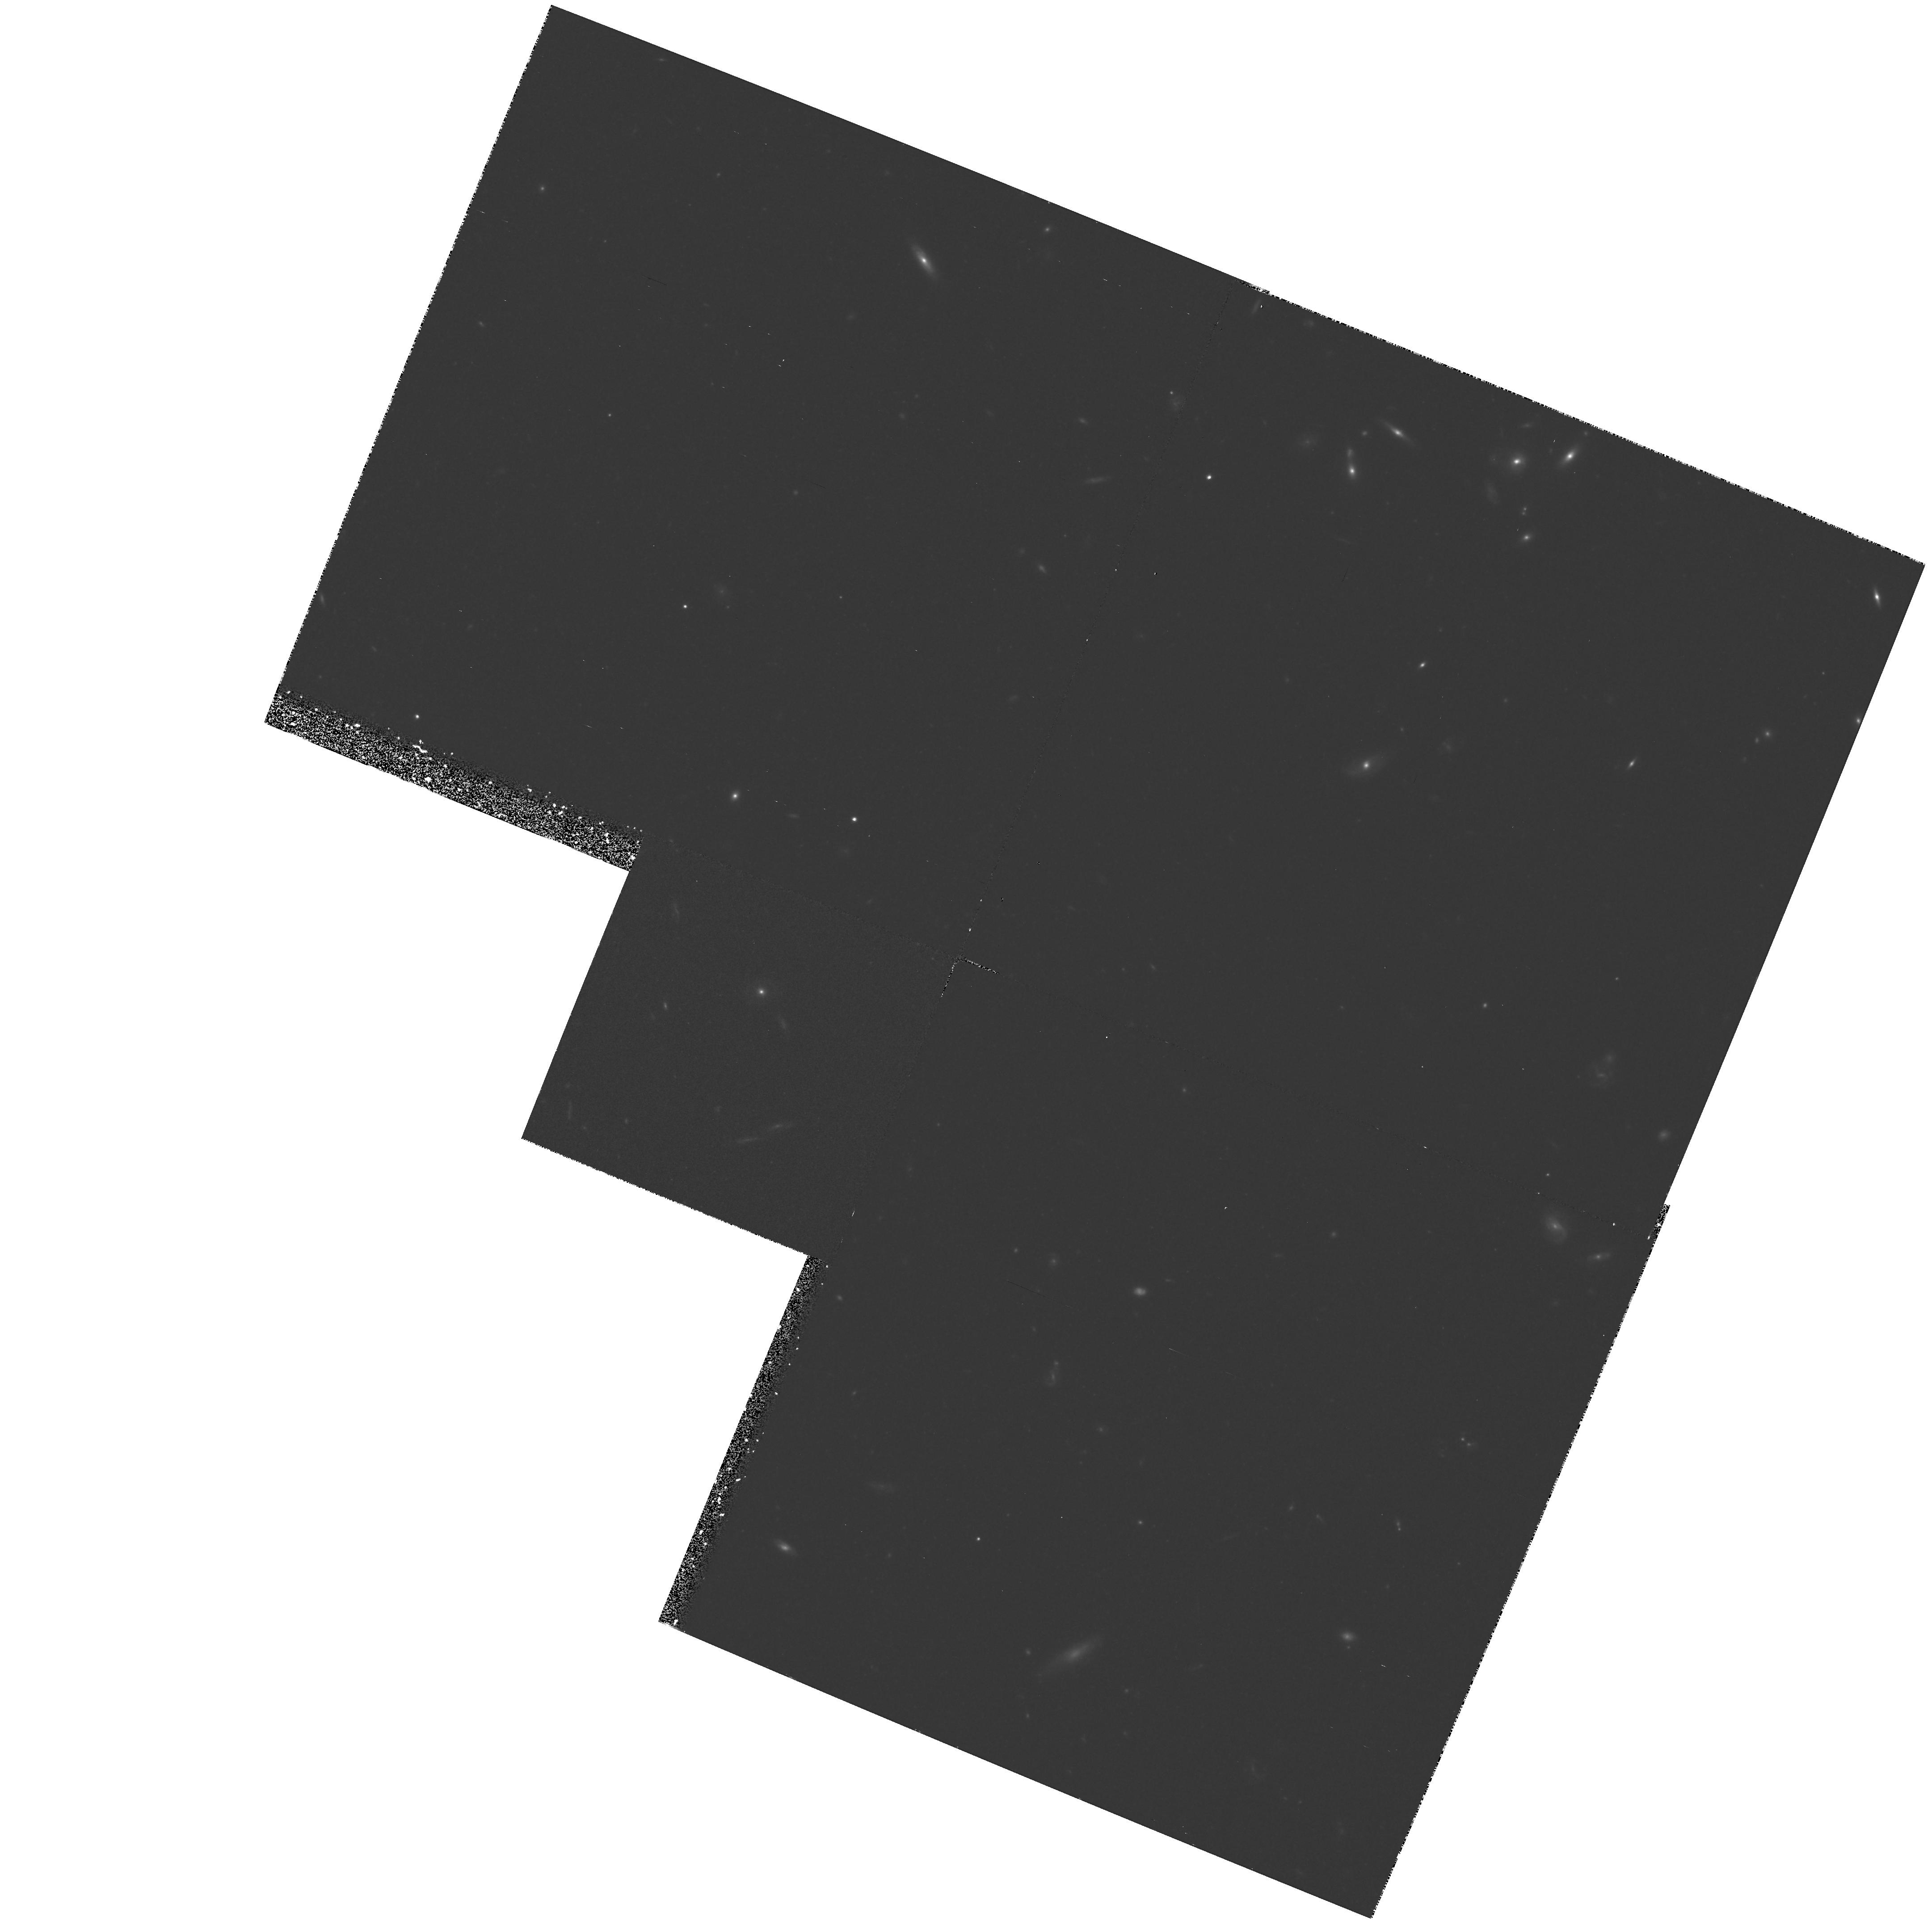
Target: NGC3379-POS3
Instrument: WFPC2/PC
Filter: F814W
Exposure: 2 h
Observation ID: hst_5233_02_wfpc2_pc_f814w_u28802

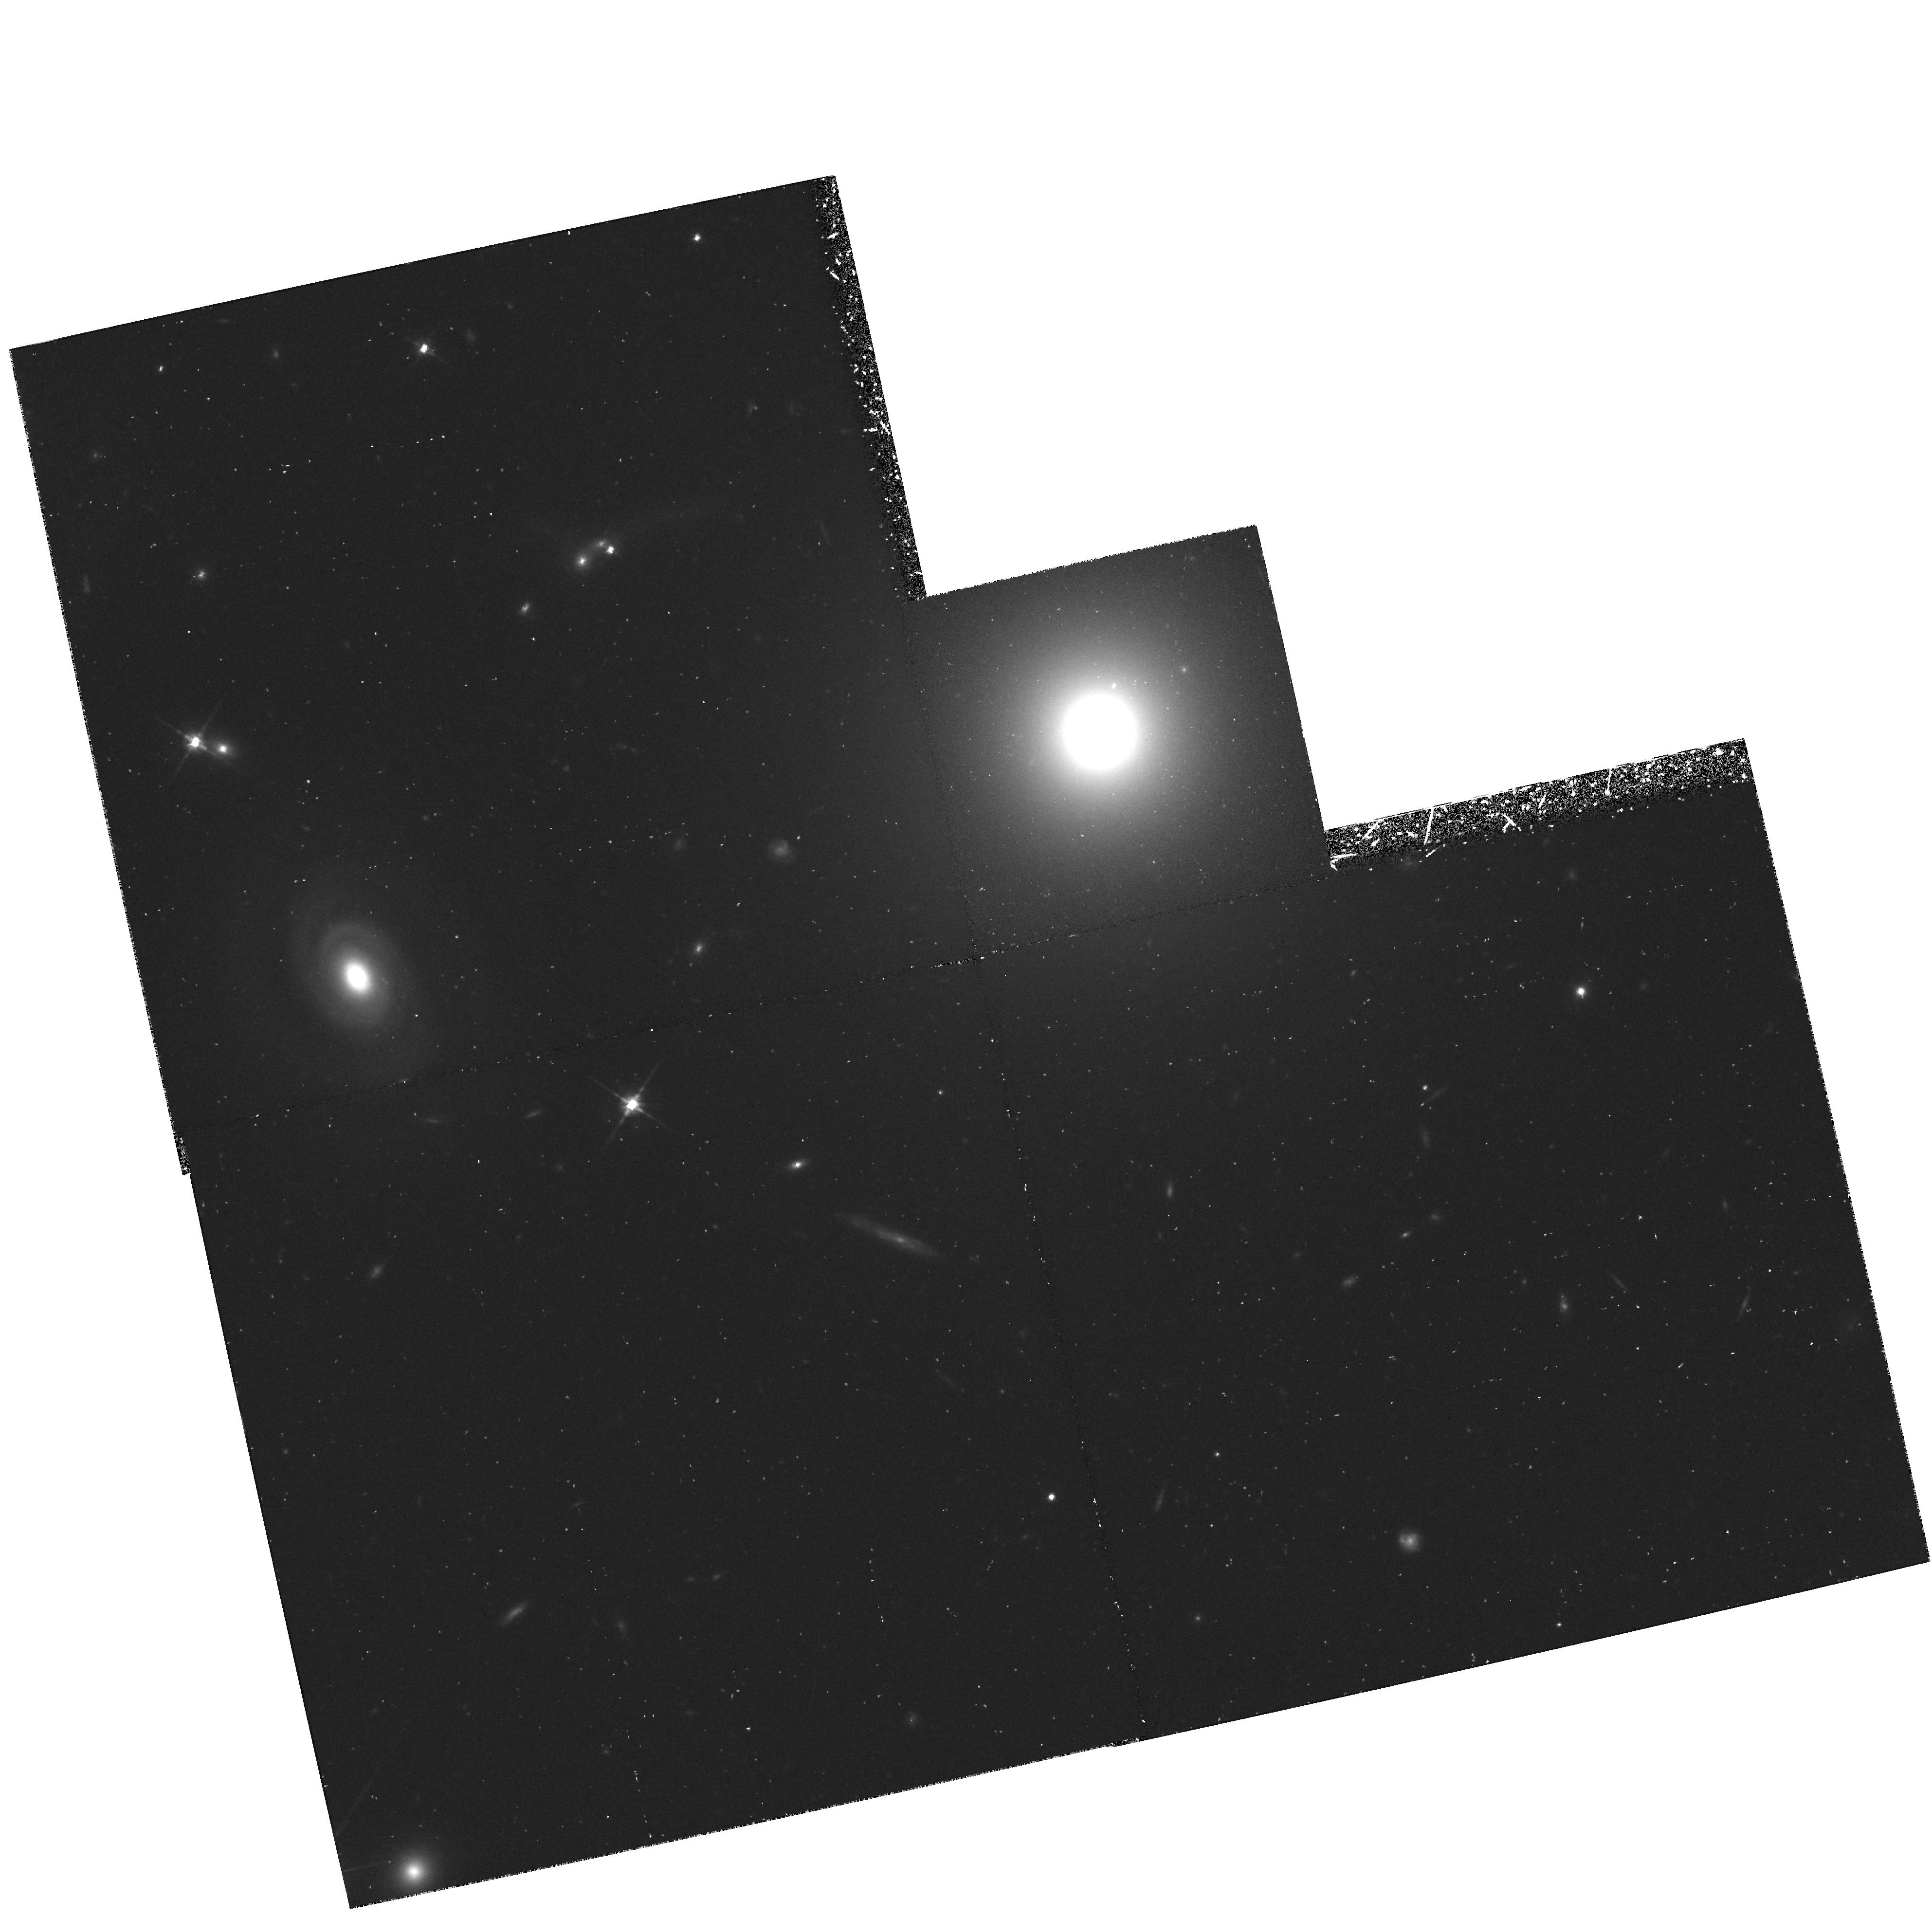
Target: NGC4881
Instrument: WFPC2/PC
Filter: F814W
Exposure: 1.1 h
Observation ID: hst_5233_09_wfpc2_pc_f814w_u28809

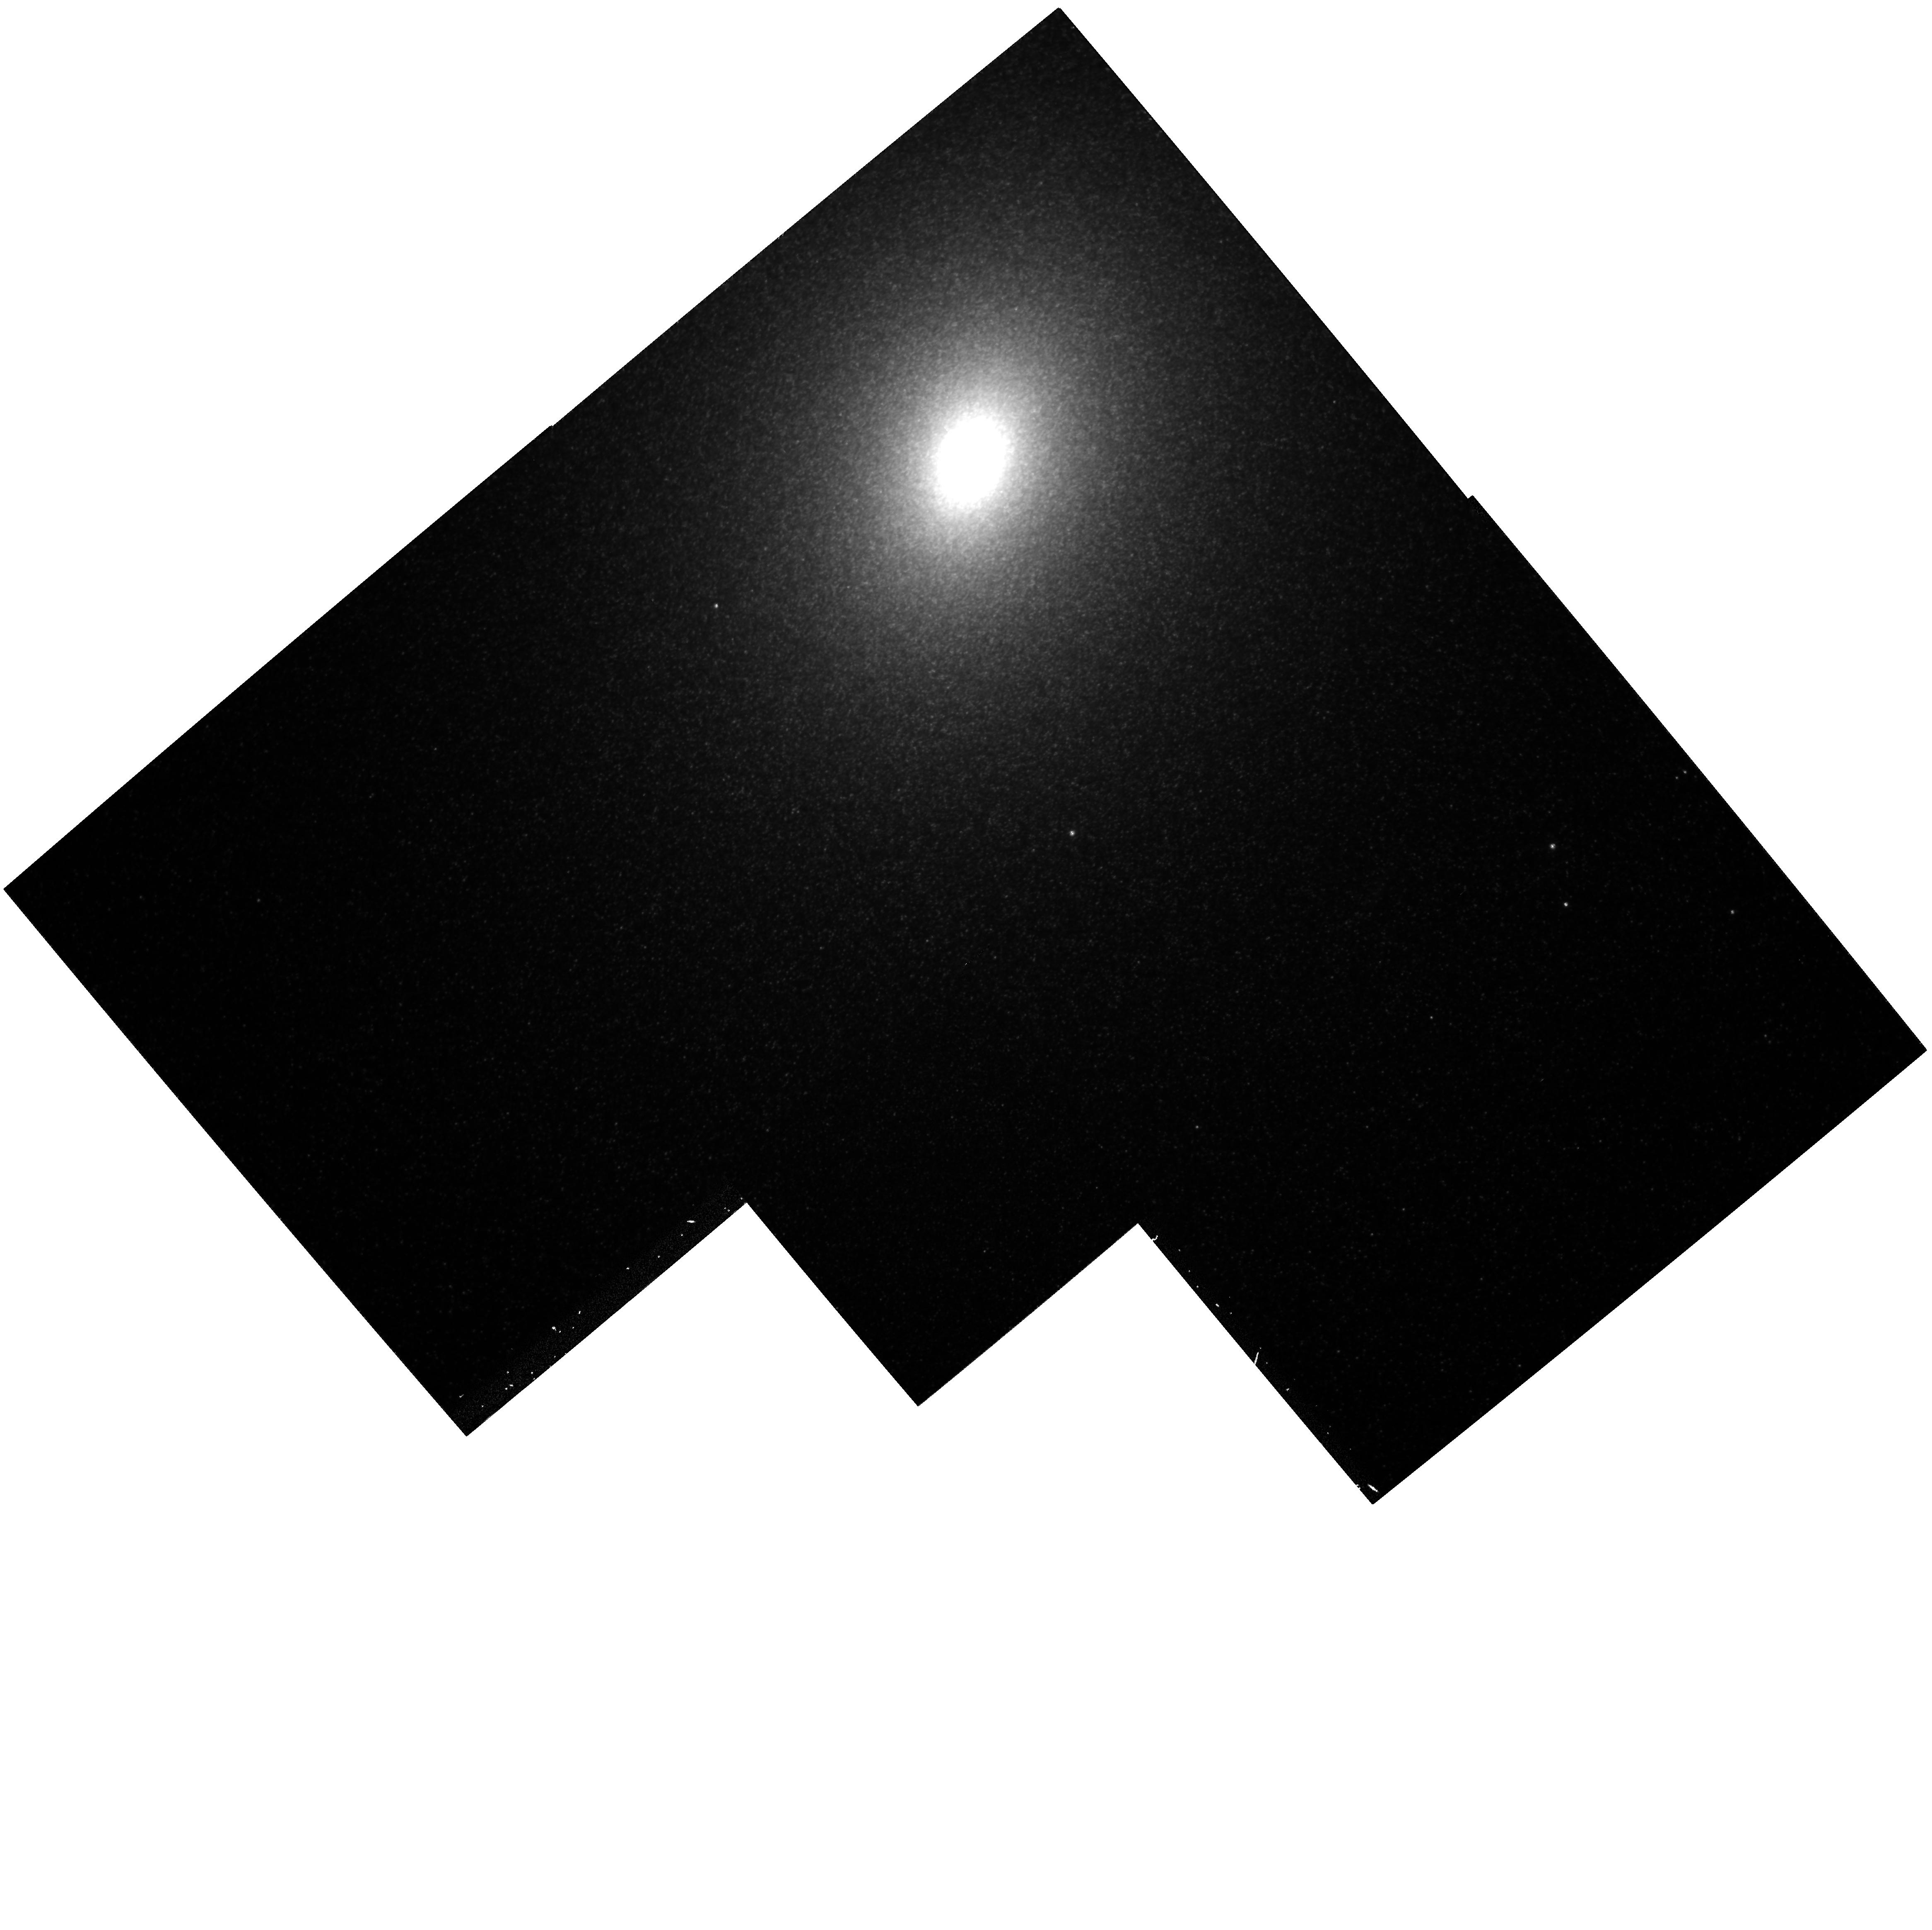
Target: NGC221-POS1
Instrument: WFPC2/PC
Filter: F814W
Exposure: 33 min
Observation ID: hst_5233_07_wfpc2_pc_f814w_u28807

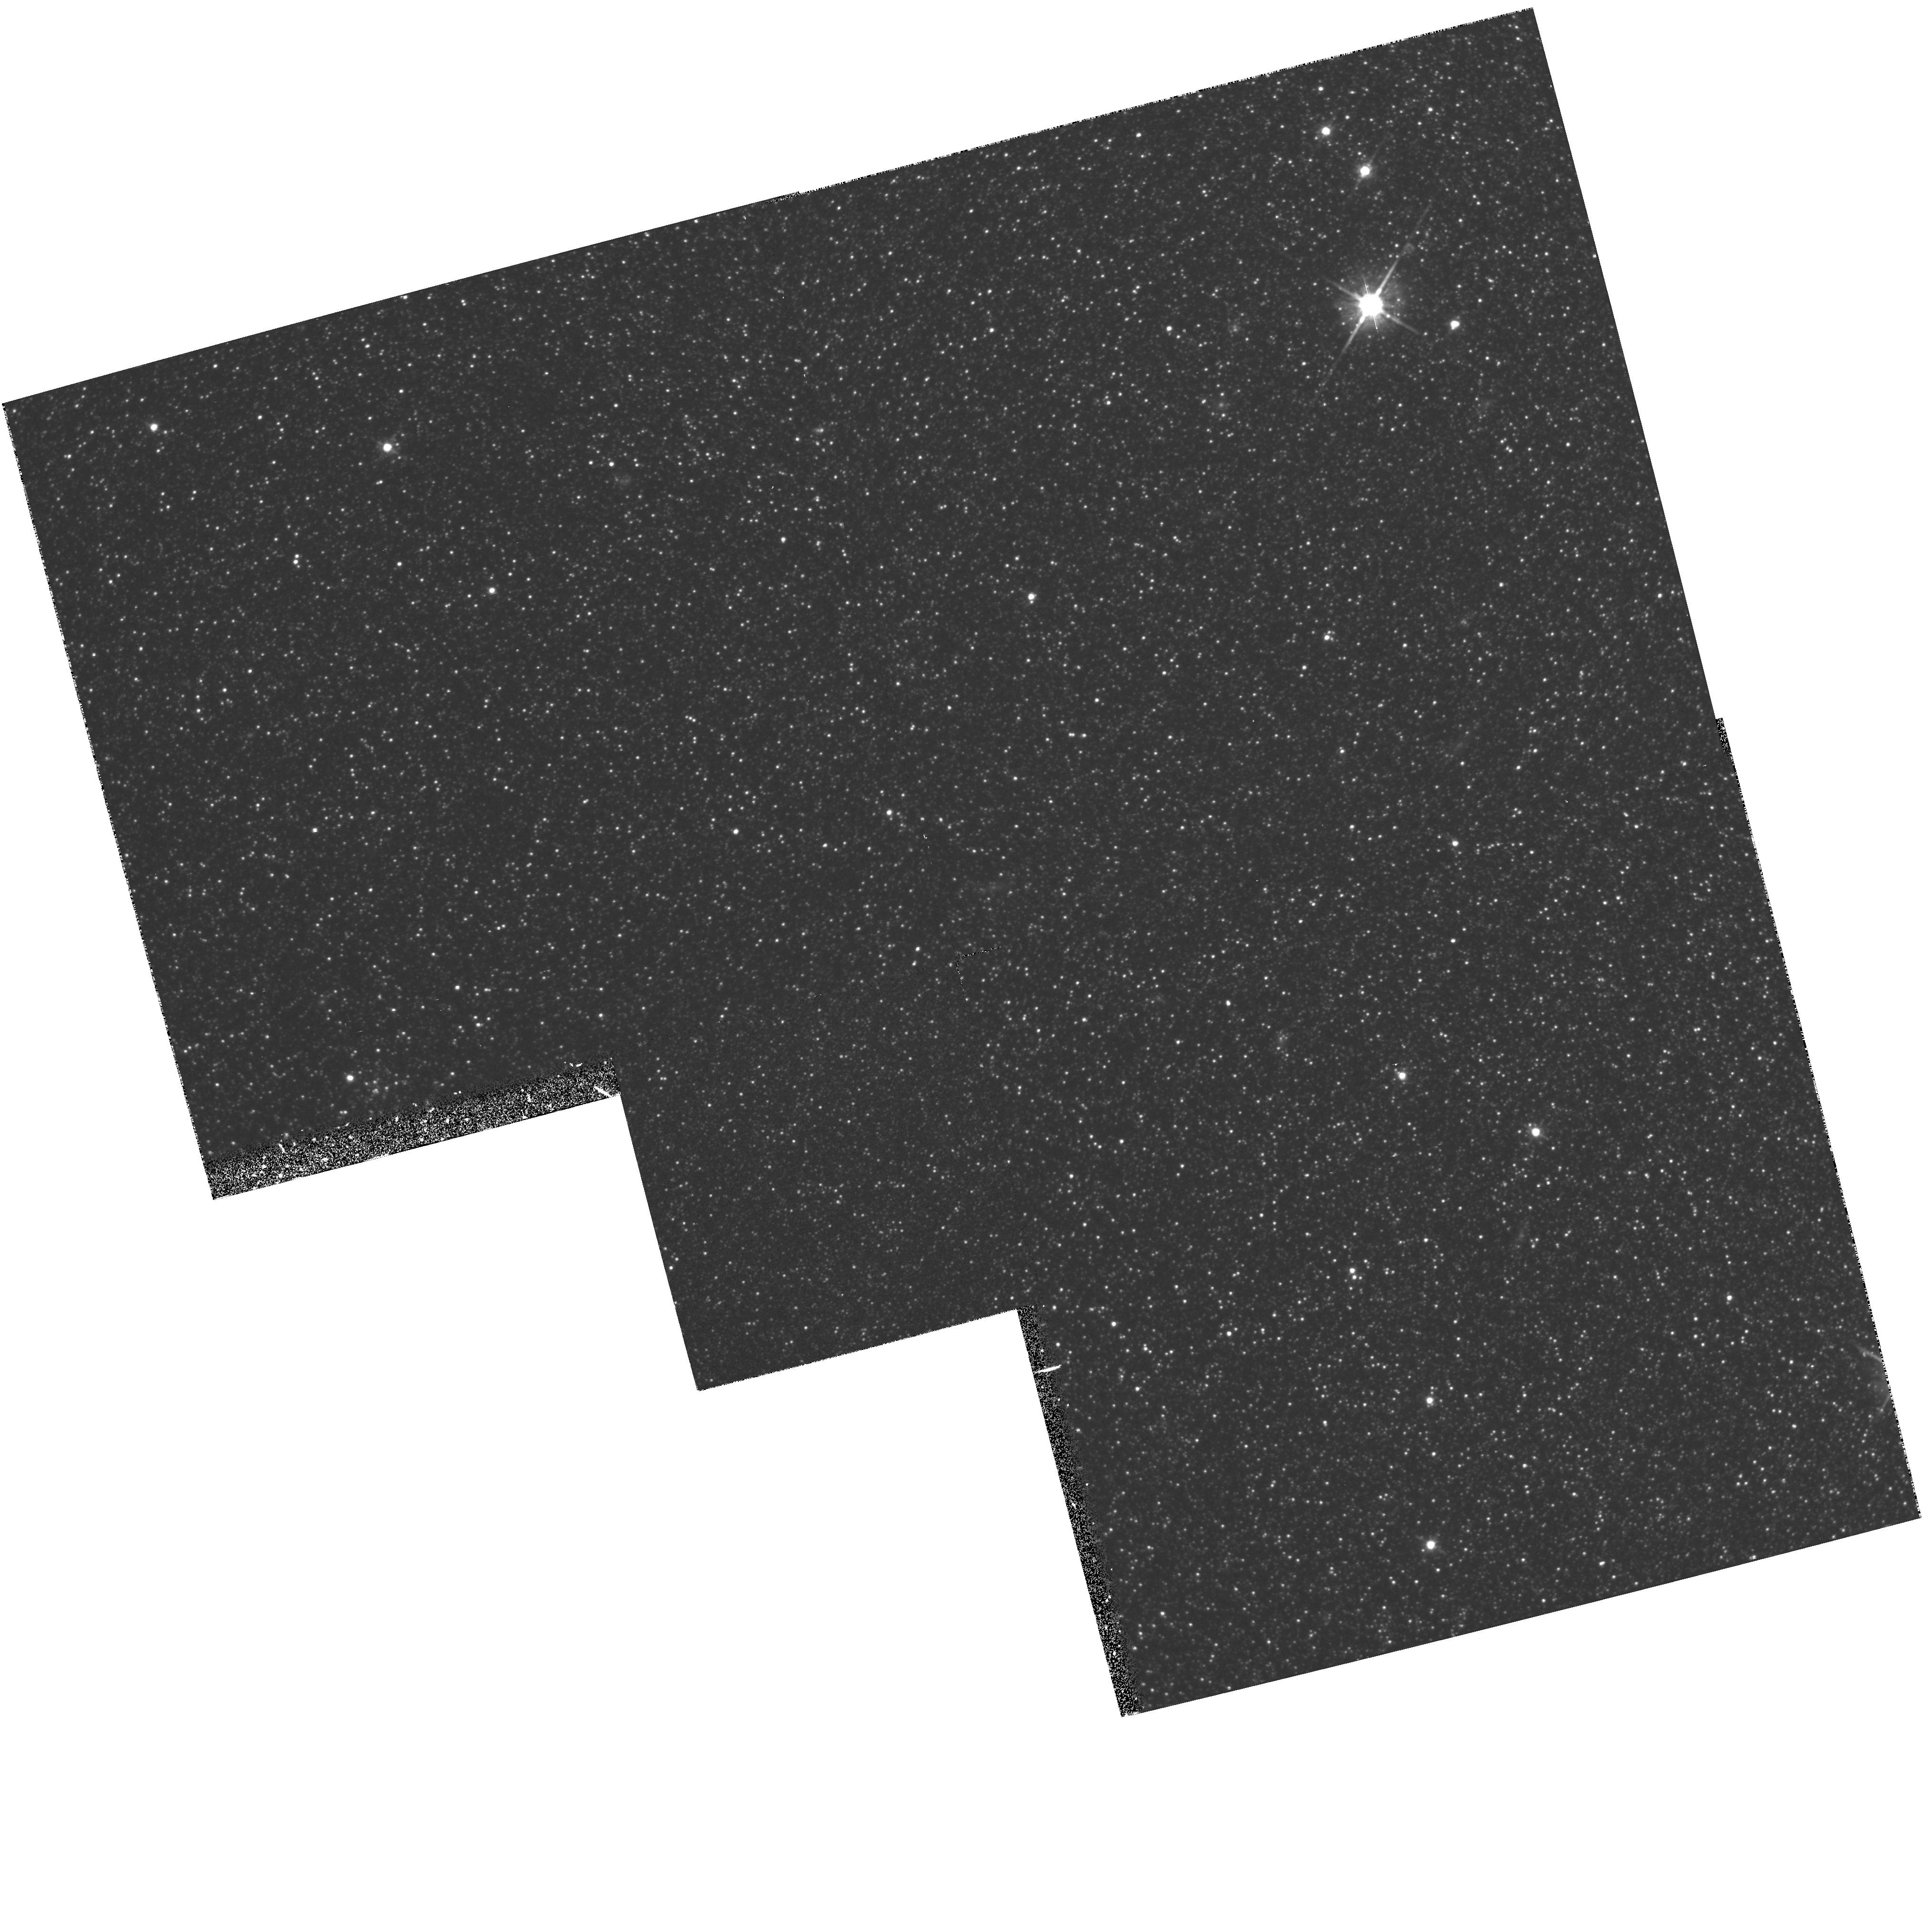
Target: NGC221-POS2
Instrument: WFPC2/PC
Filter: F814W
Exposure: 33 min
Observation ID: hst_5233_08_wfpc2_pc_f814w_u28808

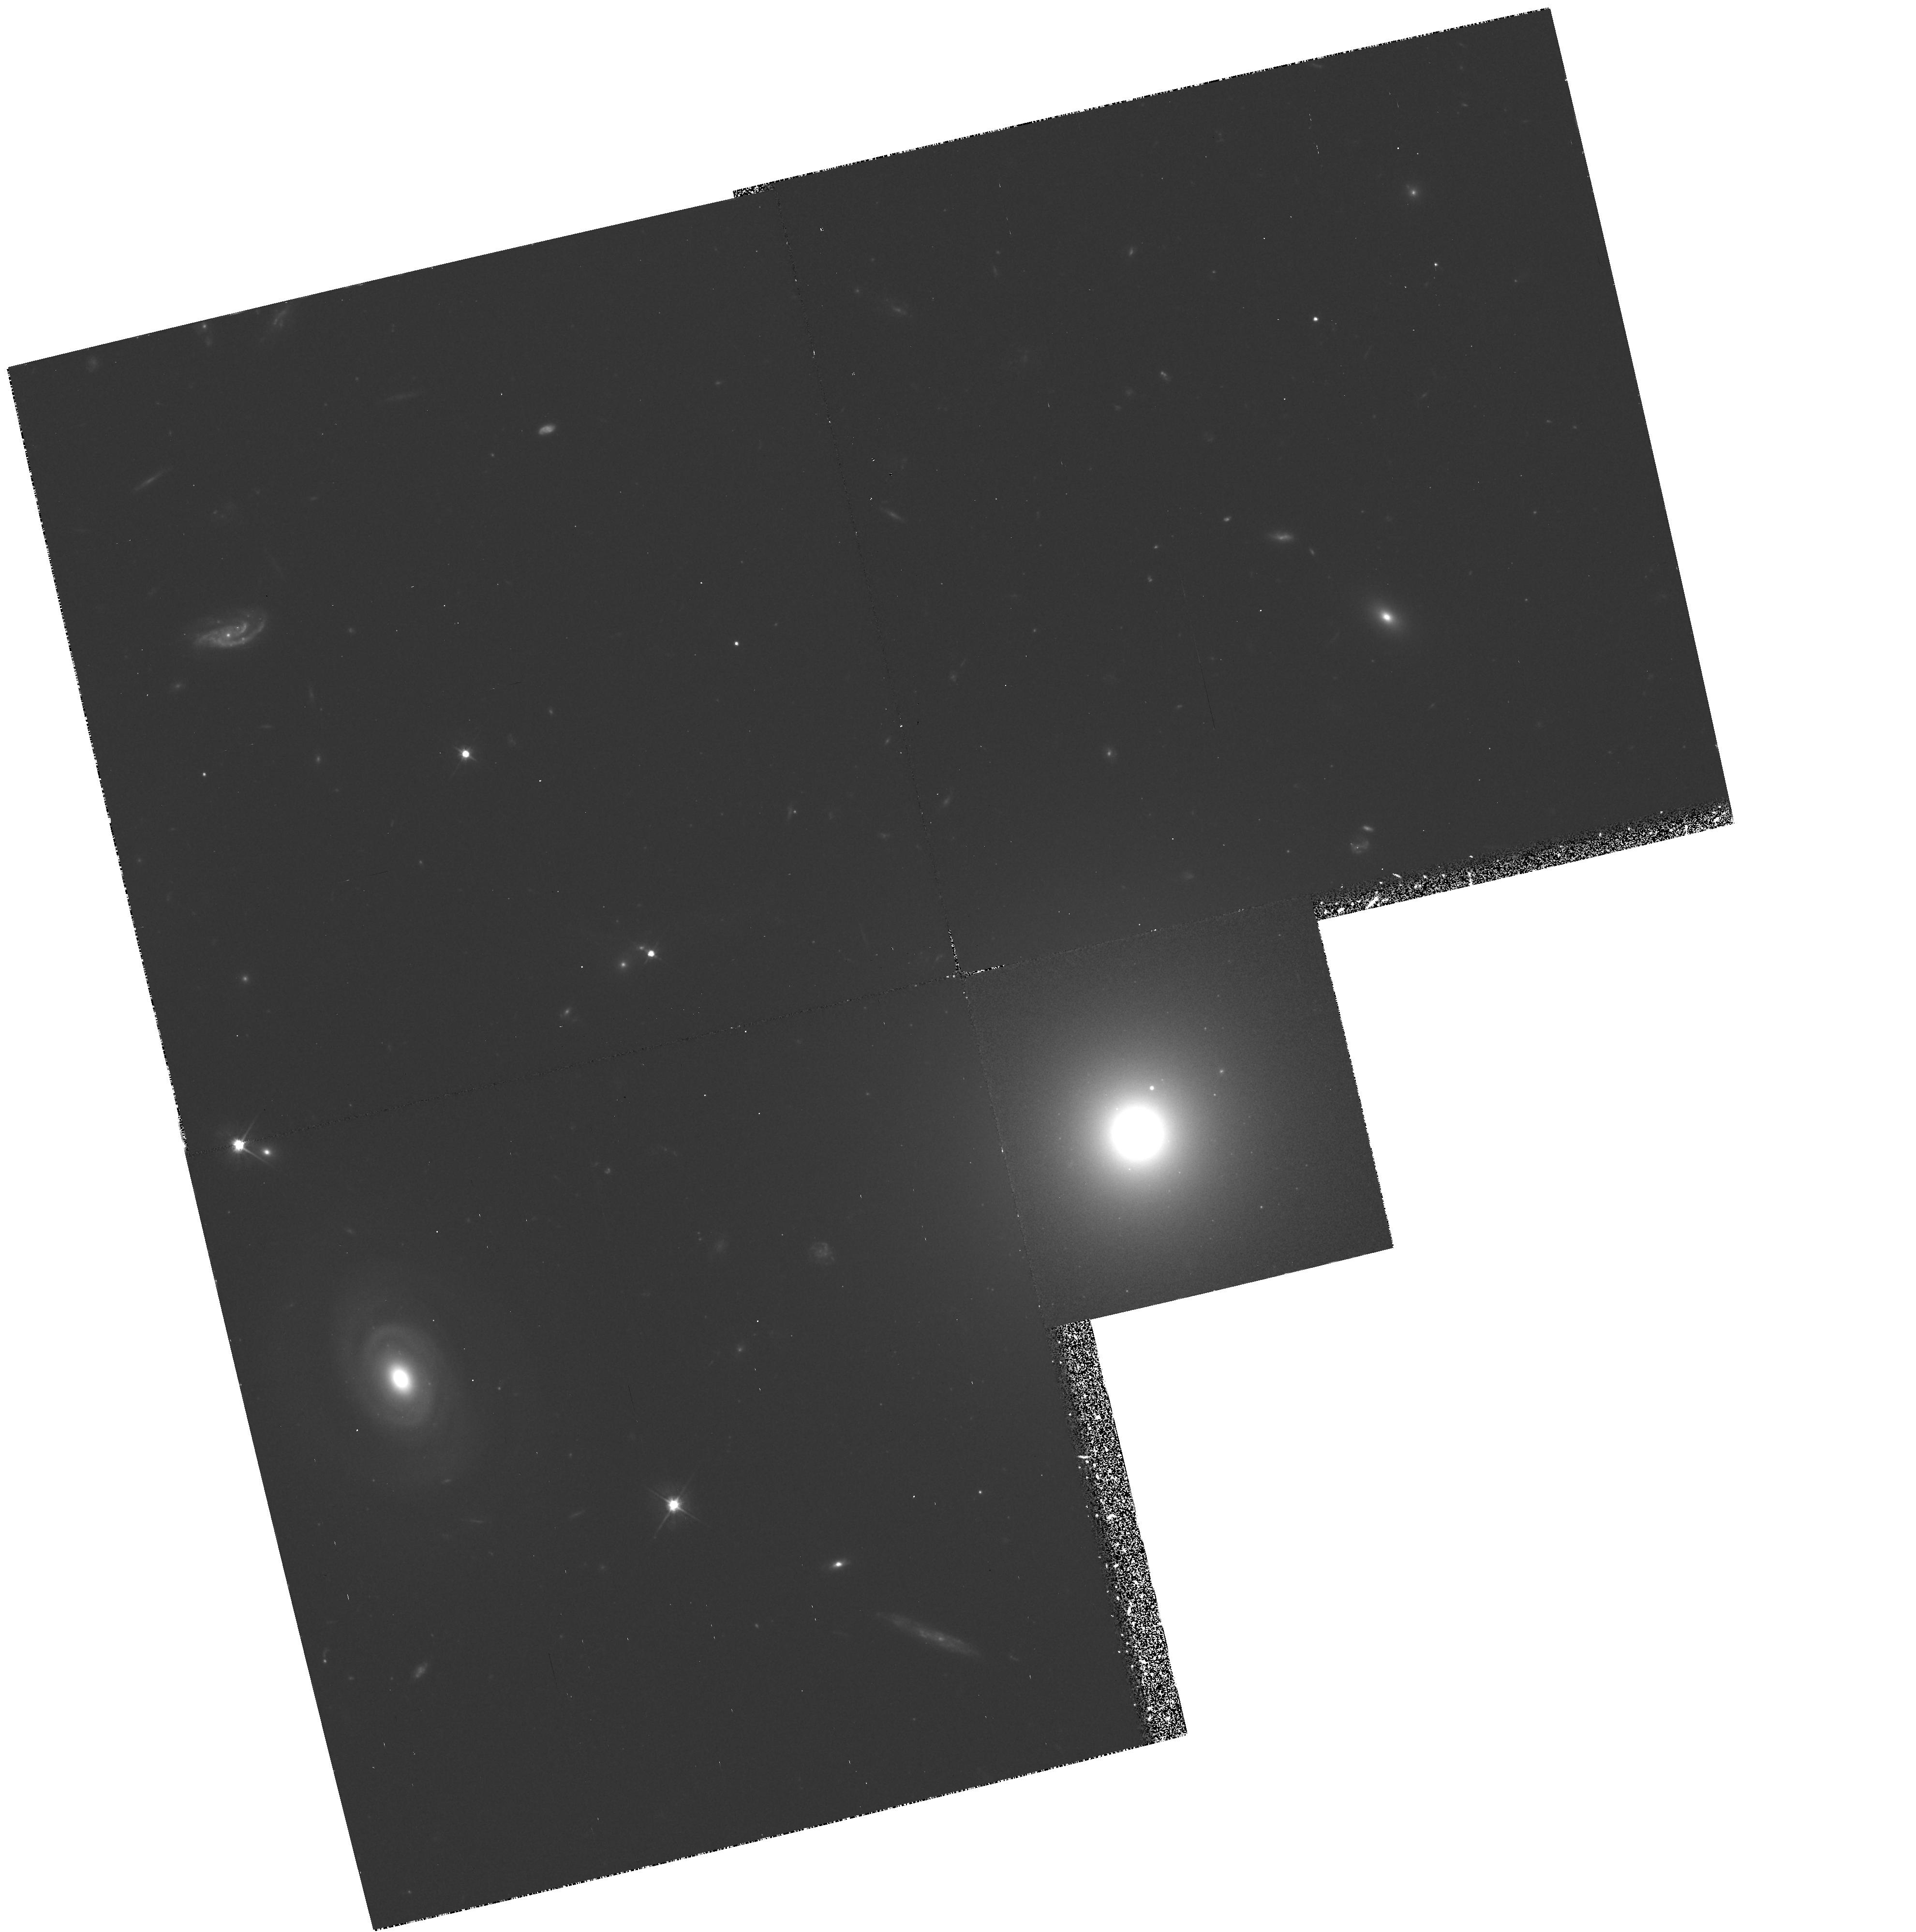
Target: NGC4881
Instrument: WFPC2/PC
Filter: F555W
Exposure: 2 h
Observation ID: hst_5233_06_wfpc2_pc_f555w_u28806

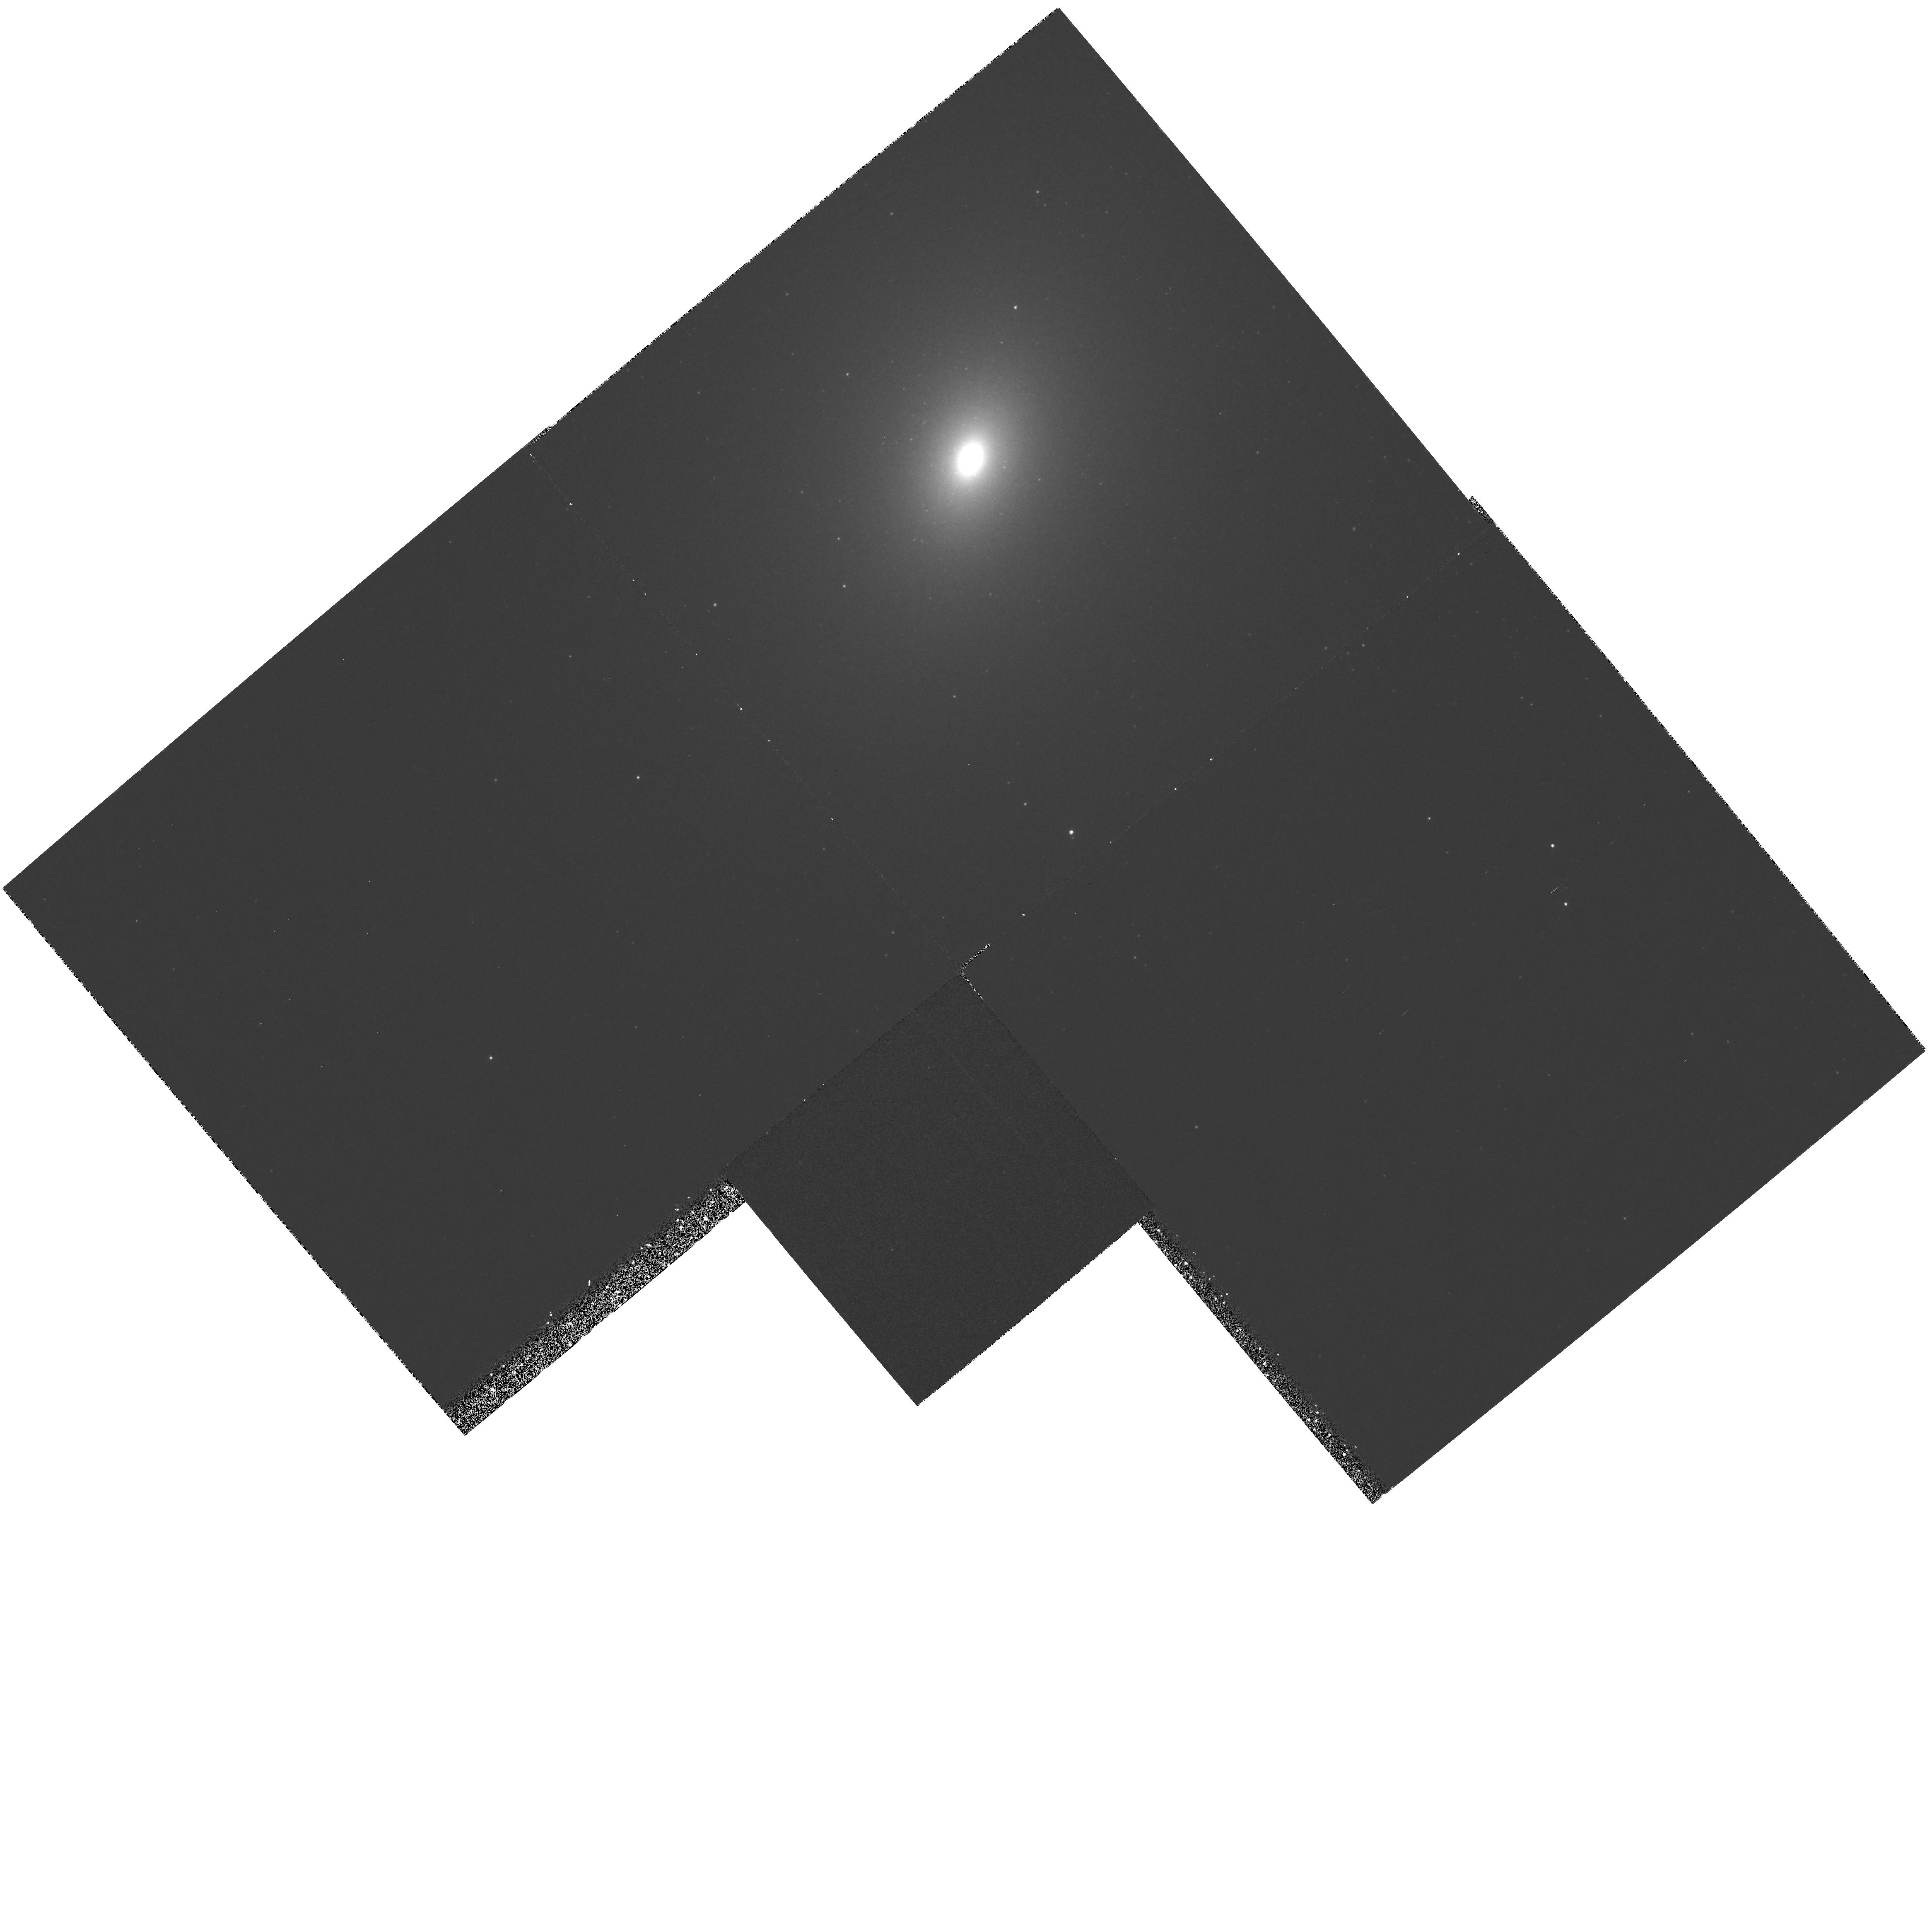
Target: NGC221-POS1
Instrument: WFPC2/PC
Filter: F300W
Exposure: 50 min
Observation ID: hst_5233_07_wfpc2_pc_f300w_u28807

STELLAR POPULATIONS AND CLUSTERS IN ELLIPTICAL GALAXIES (WC08): CYCLE 4 (PI: Westphal, J. A.)

Two goals of this program are (1) to improve our knowledge of the stellar population in elliptical galaxies, and (2) to determine more exactly the distance of the Coma Cluster and the implied value of the Hubble constant. Luminosity fluctuations based on pixel statistics will permit the top of the H-R diagram and the top of the stellar luminosity function to be better characterized than possible with groundbased data, while luminosity functions of globular clusters in ellipticals will help pin down the distance of the Coma Cluster (z = 0.023).